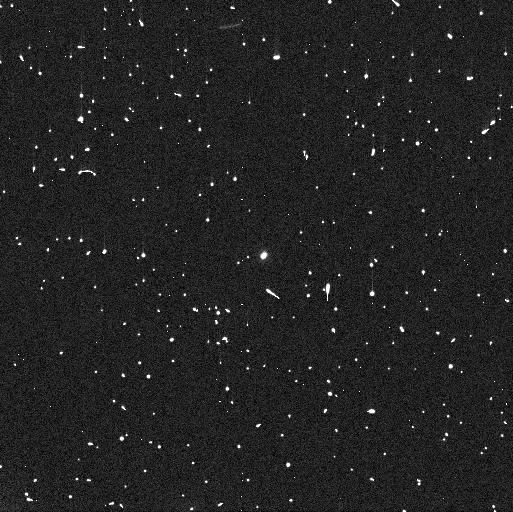
Target: 288P2
Instrument: WFC3/UVIS
Filter: F606W
Exposure: 4 min
Observation ID: ieaf04uyq

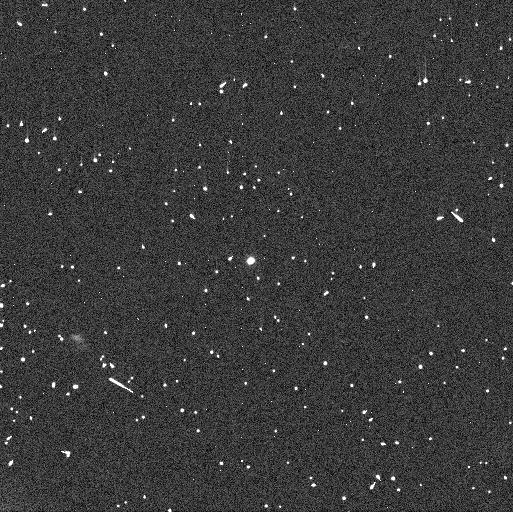
Target: 288P
Instrument: WFC3/UVIS
Filter: F606W
Exposure: 5 min
Observation ID: ieaf01k2q

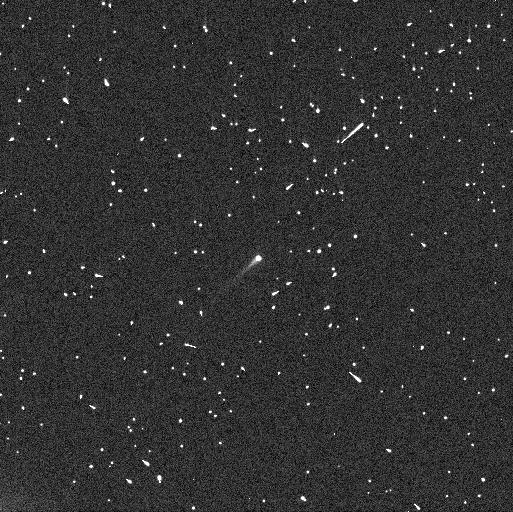
Target: 288P3
Instrument: WFC3/UVIS
Filter: F606W
Exposure: 4 min
Observation ID: ieaf52g2q

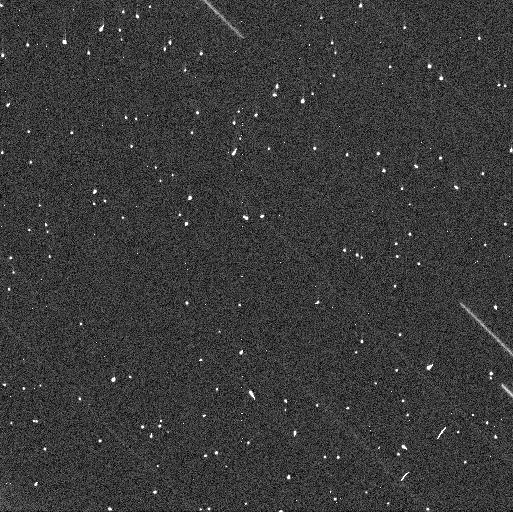
Target: 288P2
Instrument: WFC3/UVIS
Filter: F606W
Exposure: 4 min
Observation ID: ieaf02hvq

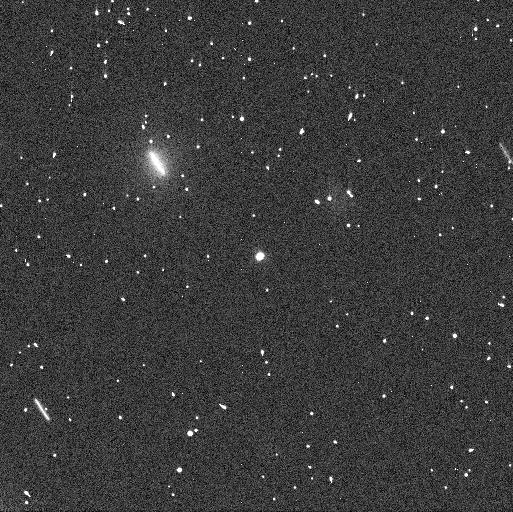
Target: 288P2
Instrument: WFC3/UVIS
Filter: F606W
Exposure: 4 min
Observation ID: ieaf03b2q

Re-activation of binary main-belt comet 288P (PI: Agarwal, Jessica)

We propose to closely follow the expected re-activation of the unusual binary main-belt comet 288P (300163) in the fall of 2021, to identify the active component(s). This is a crucial parameter to understand the formation and evolution of this system which is unique among the known binary asteroids both because of its comet-like activity and because of its wide, eccentric and asynchronous mutual orbit in combination with similarly sized components. We request a total of 8 orbits. Seven orbits, distributed across one month, will serve to measure the brightness increase due to dust as the system re-approaches perihelion in 2021. In addition, we request 1 orbit in 2021 June to probe for a potential orbit instability. It is currently unclear why no other systems with similar orbital properties as 288P are known. There is a strong detection bias against such systems, and the binary nature of 288P was only identified because of its activity. One the other hand, if activity is needed to form such systems, they may indeed be rare. Our proposed observations will shed light on the frequency of similar systems and on the processes behind binary asteroid formation and evolution. Since the re-activation is expected for the 2021 September-October time frame, we request 4 orbits in Cycle 28 and 4 orbits in Cycle 29.